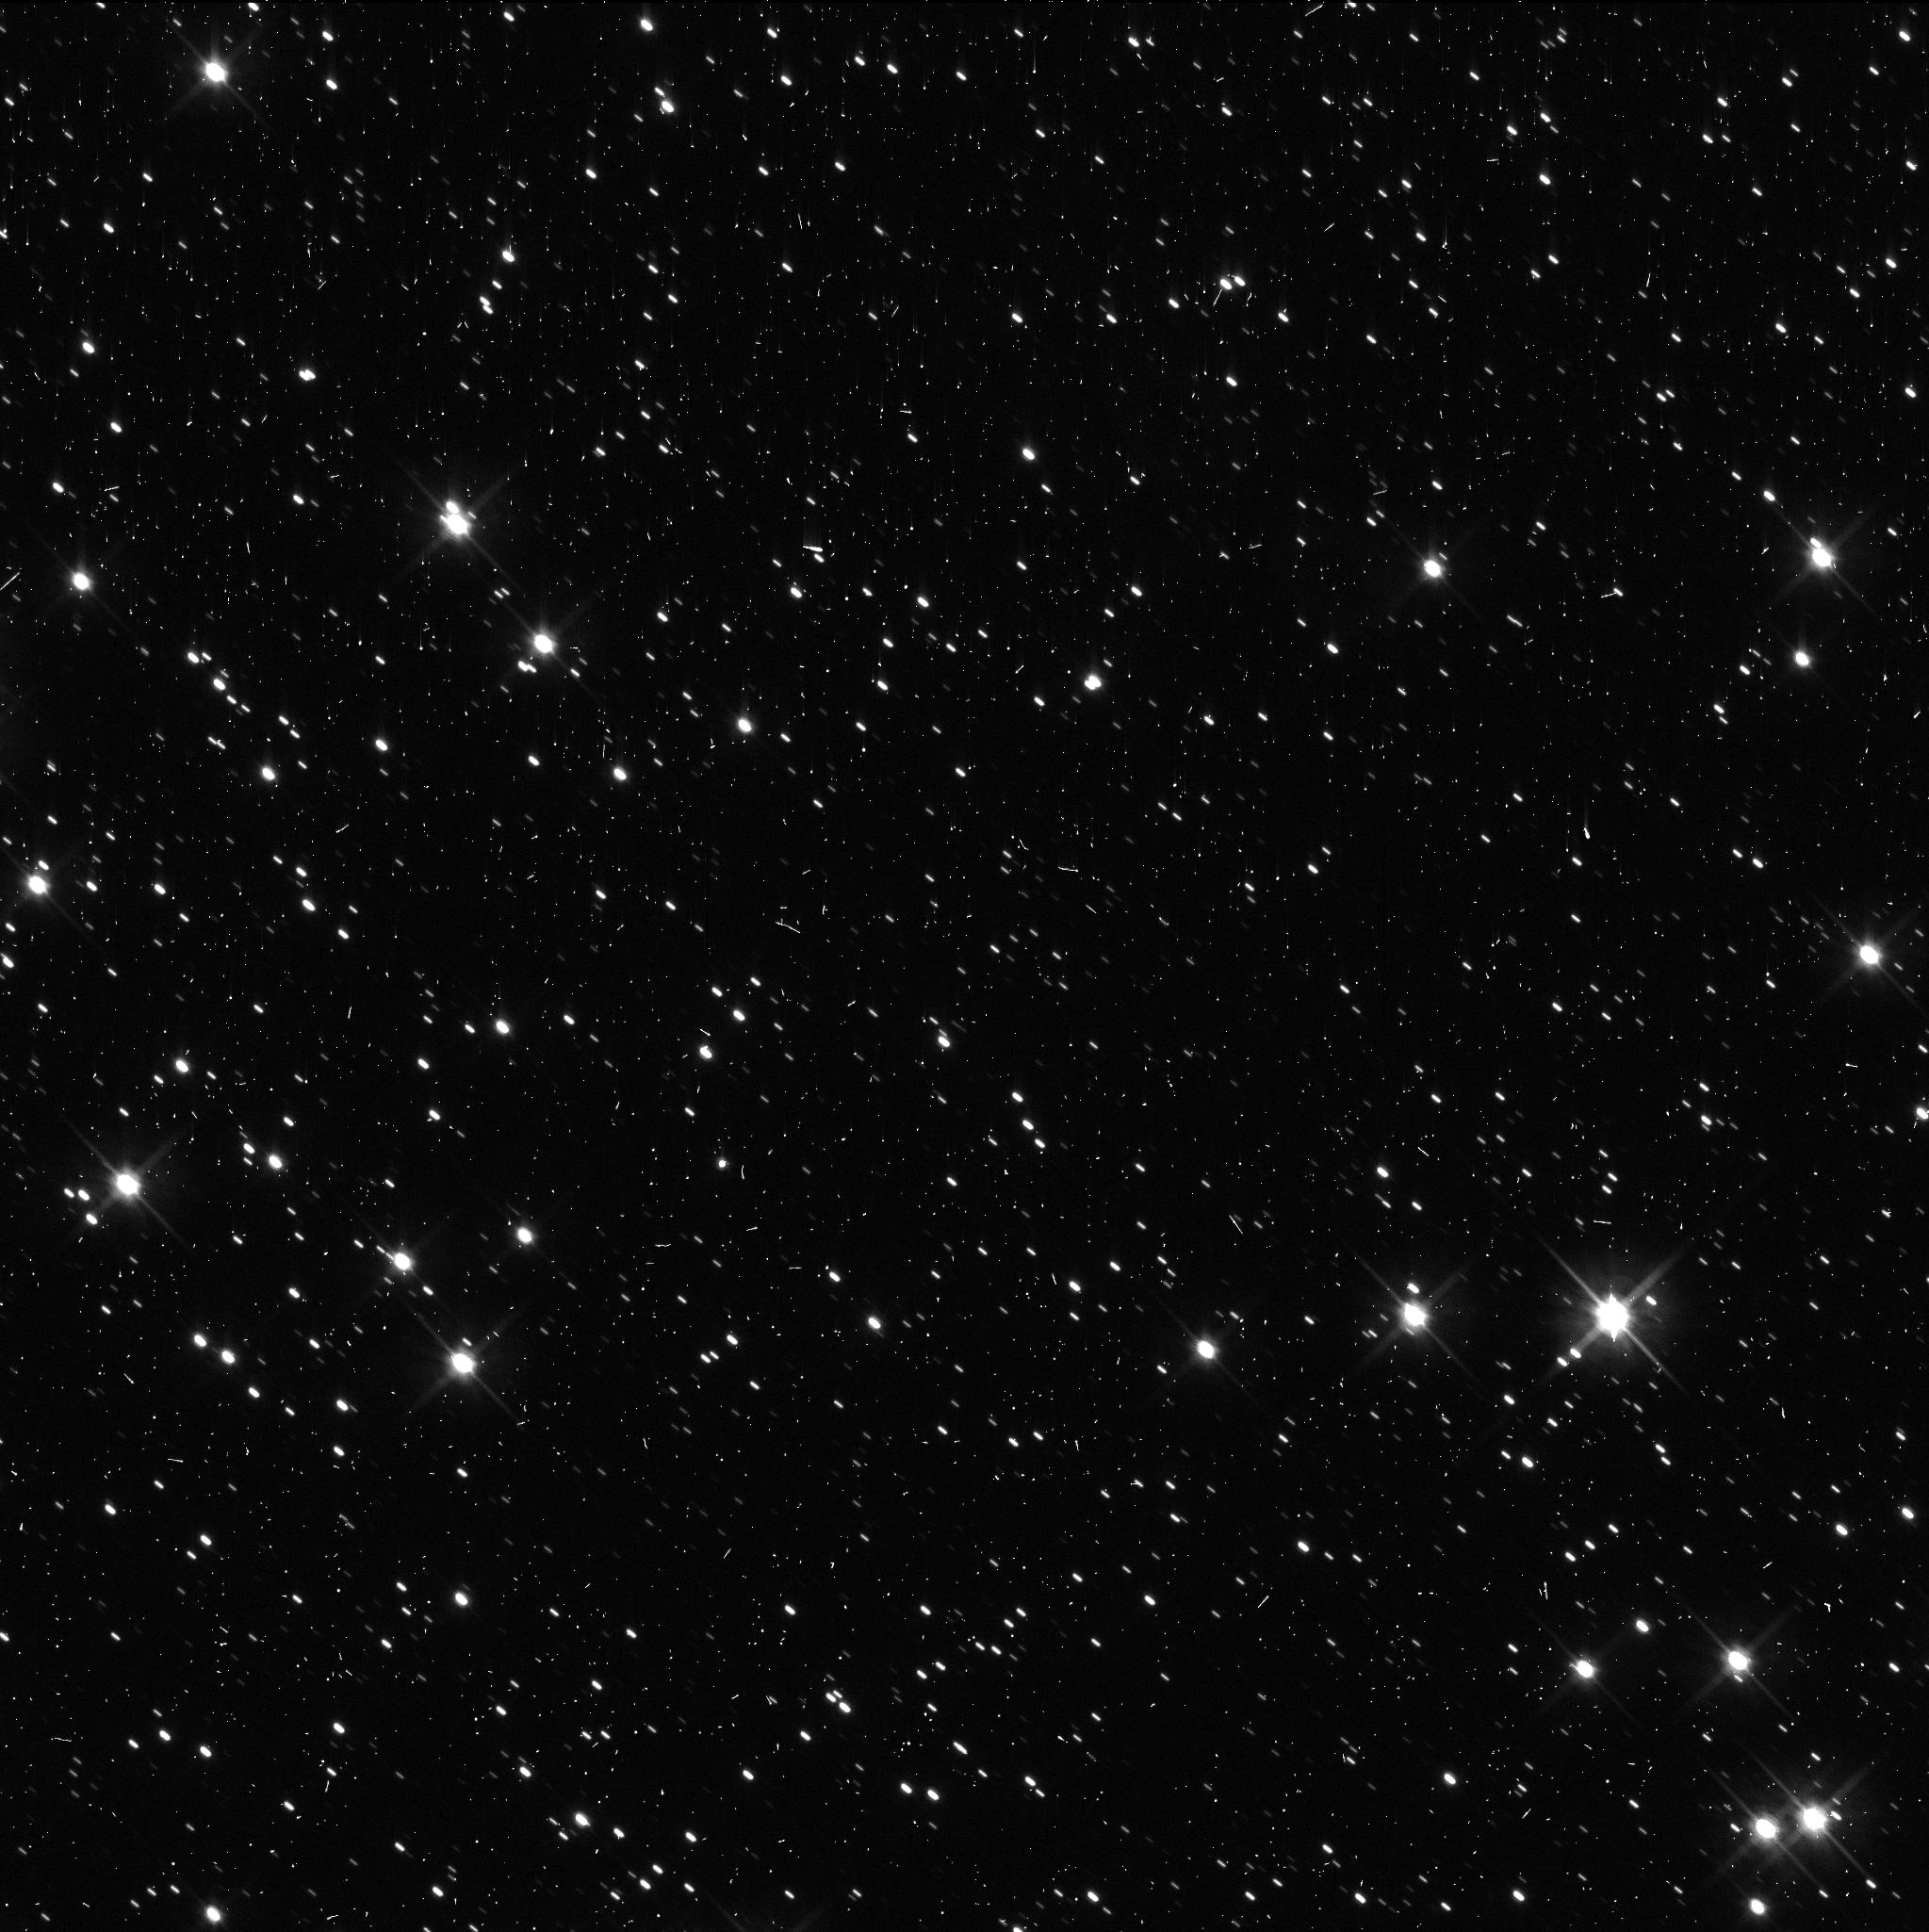
Target: QUAOAR
Instrument: WFC3/UVIS
Filter: F606W
Exposure: 6 min
Observation ID: iff603b2q

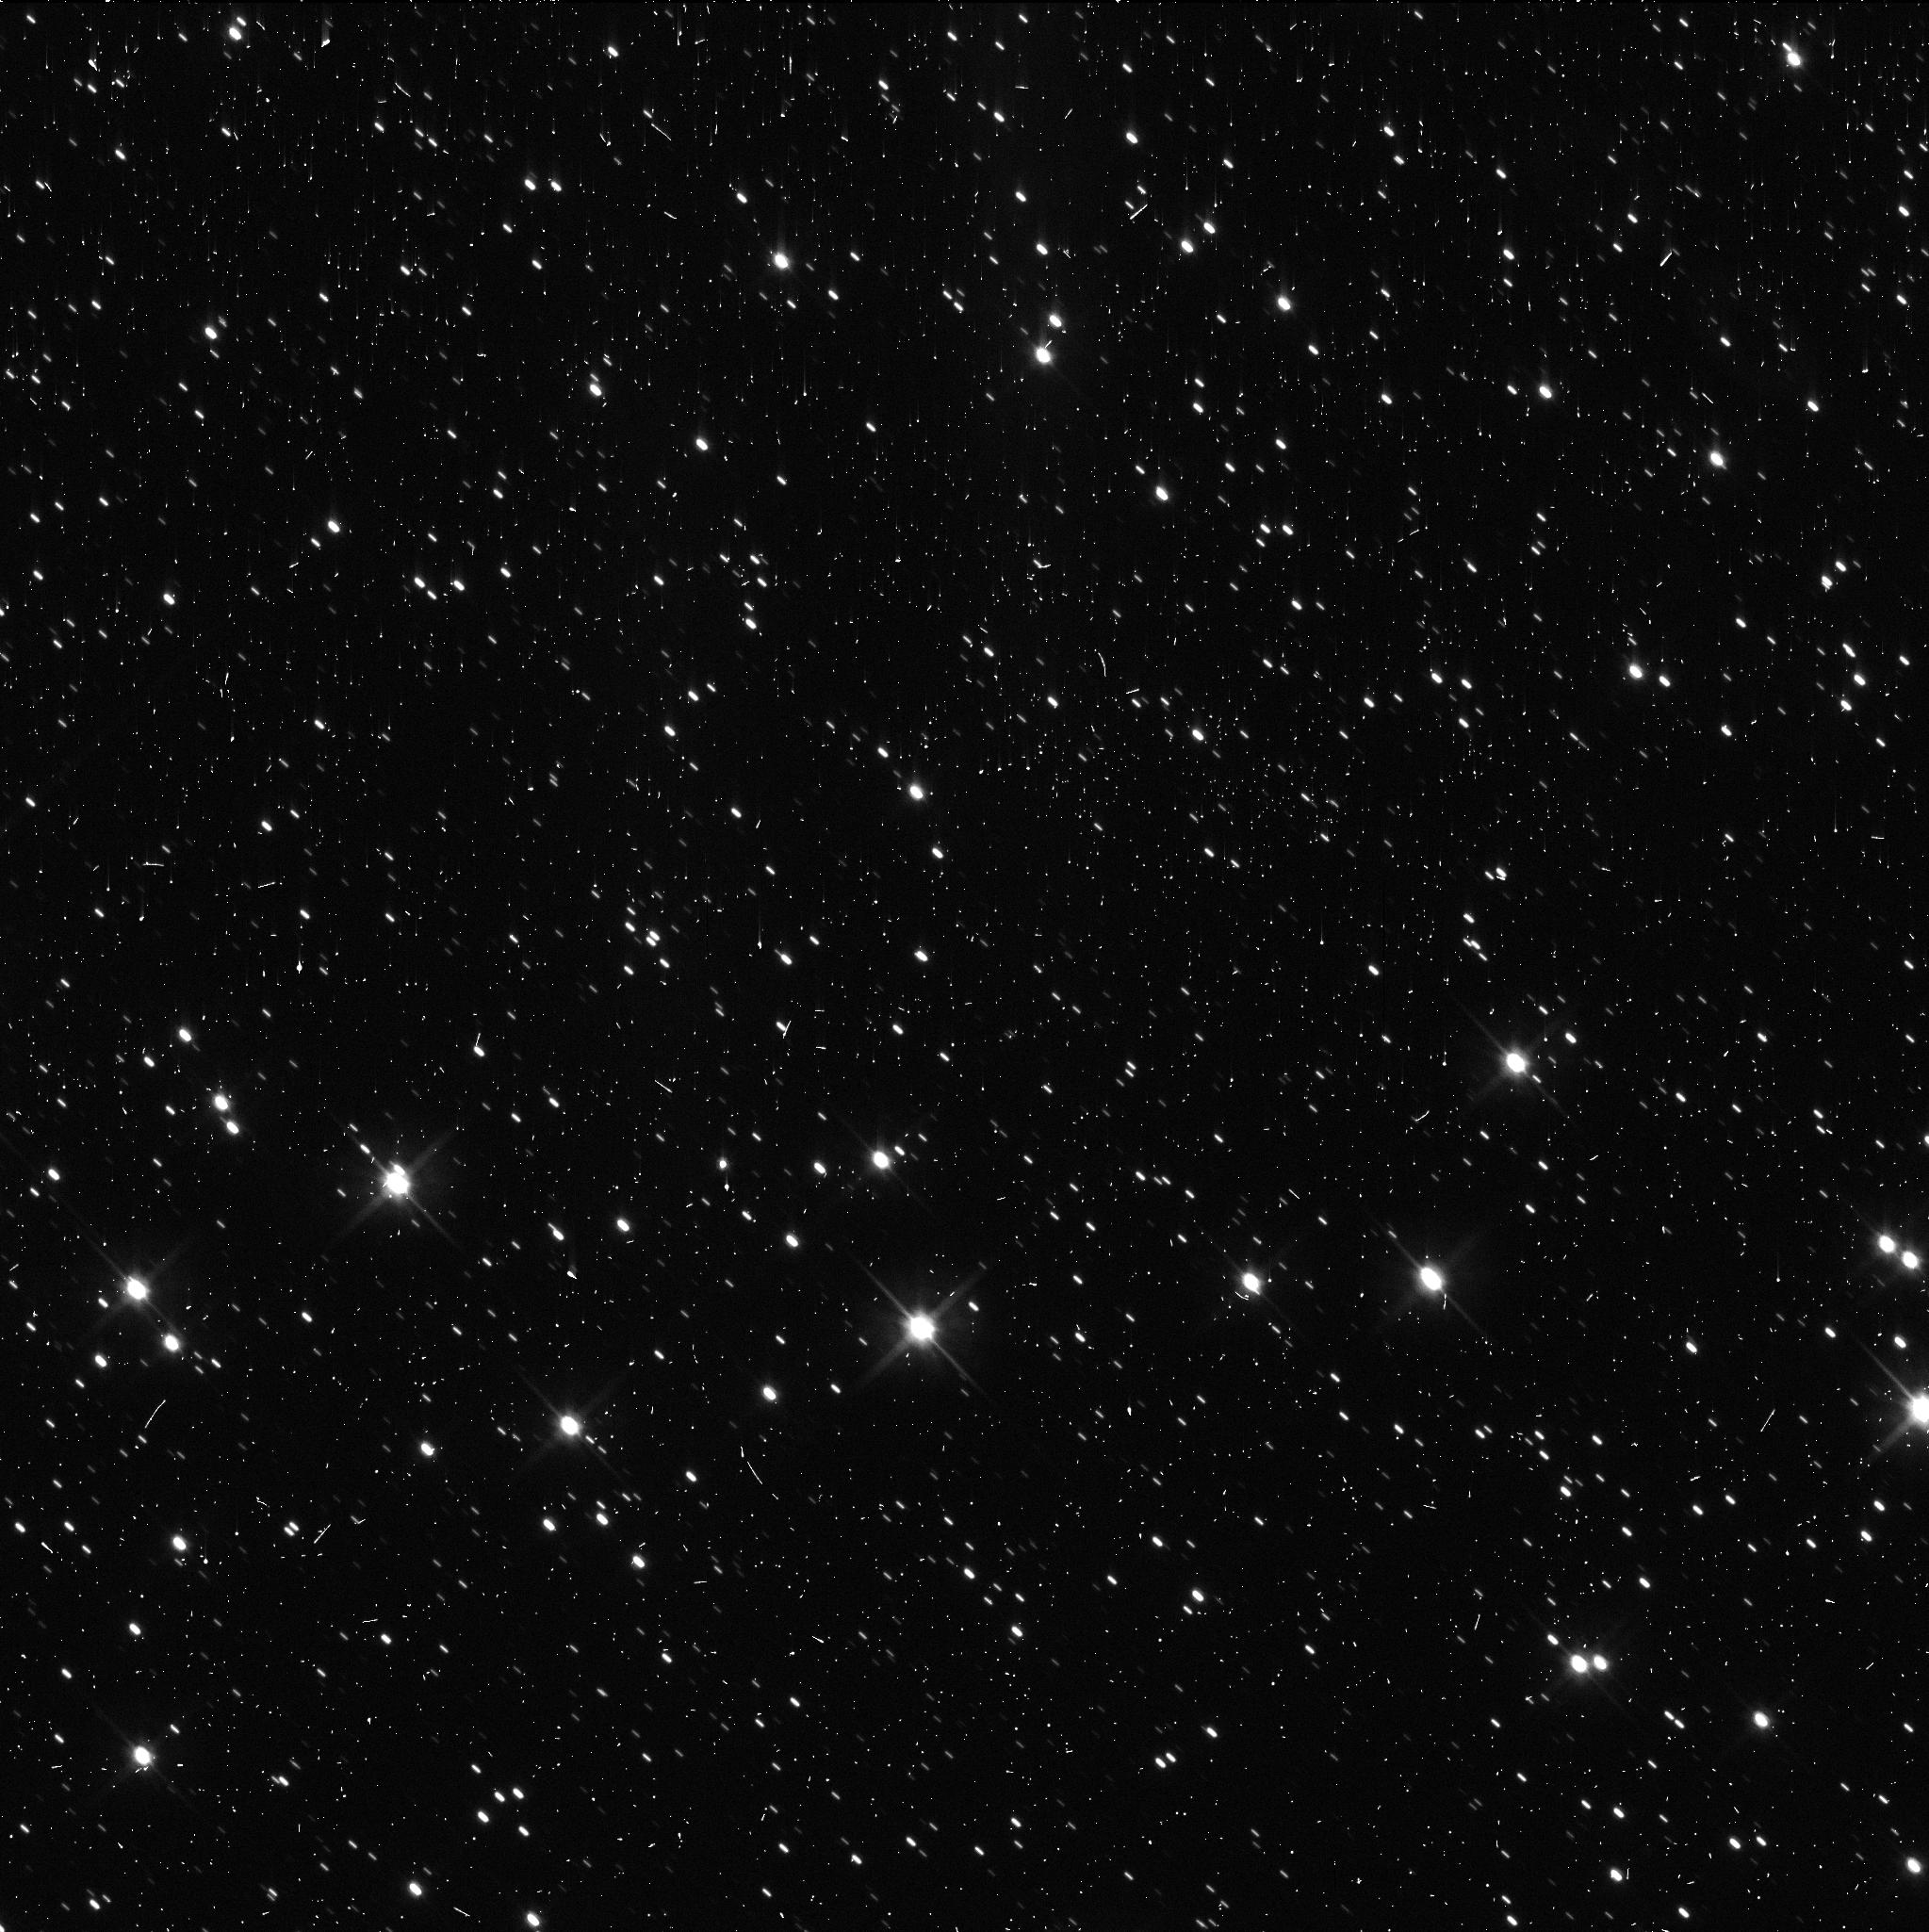
Target: QUAOAR
Instrument: WFC3/UVIS
Filter: F606W
Exposure: 6 min
Observation ID: iff606inq

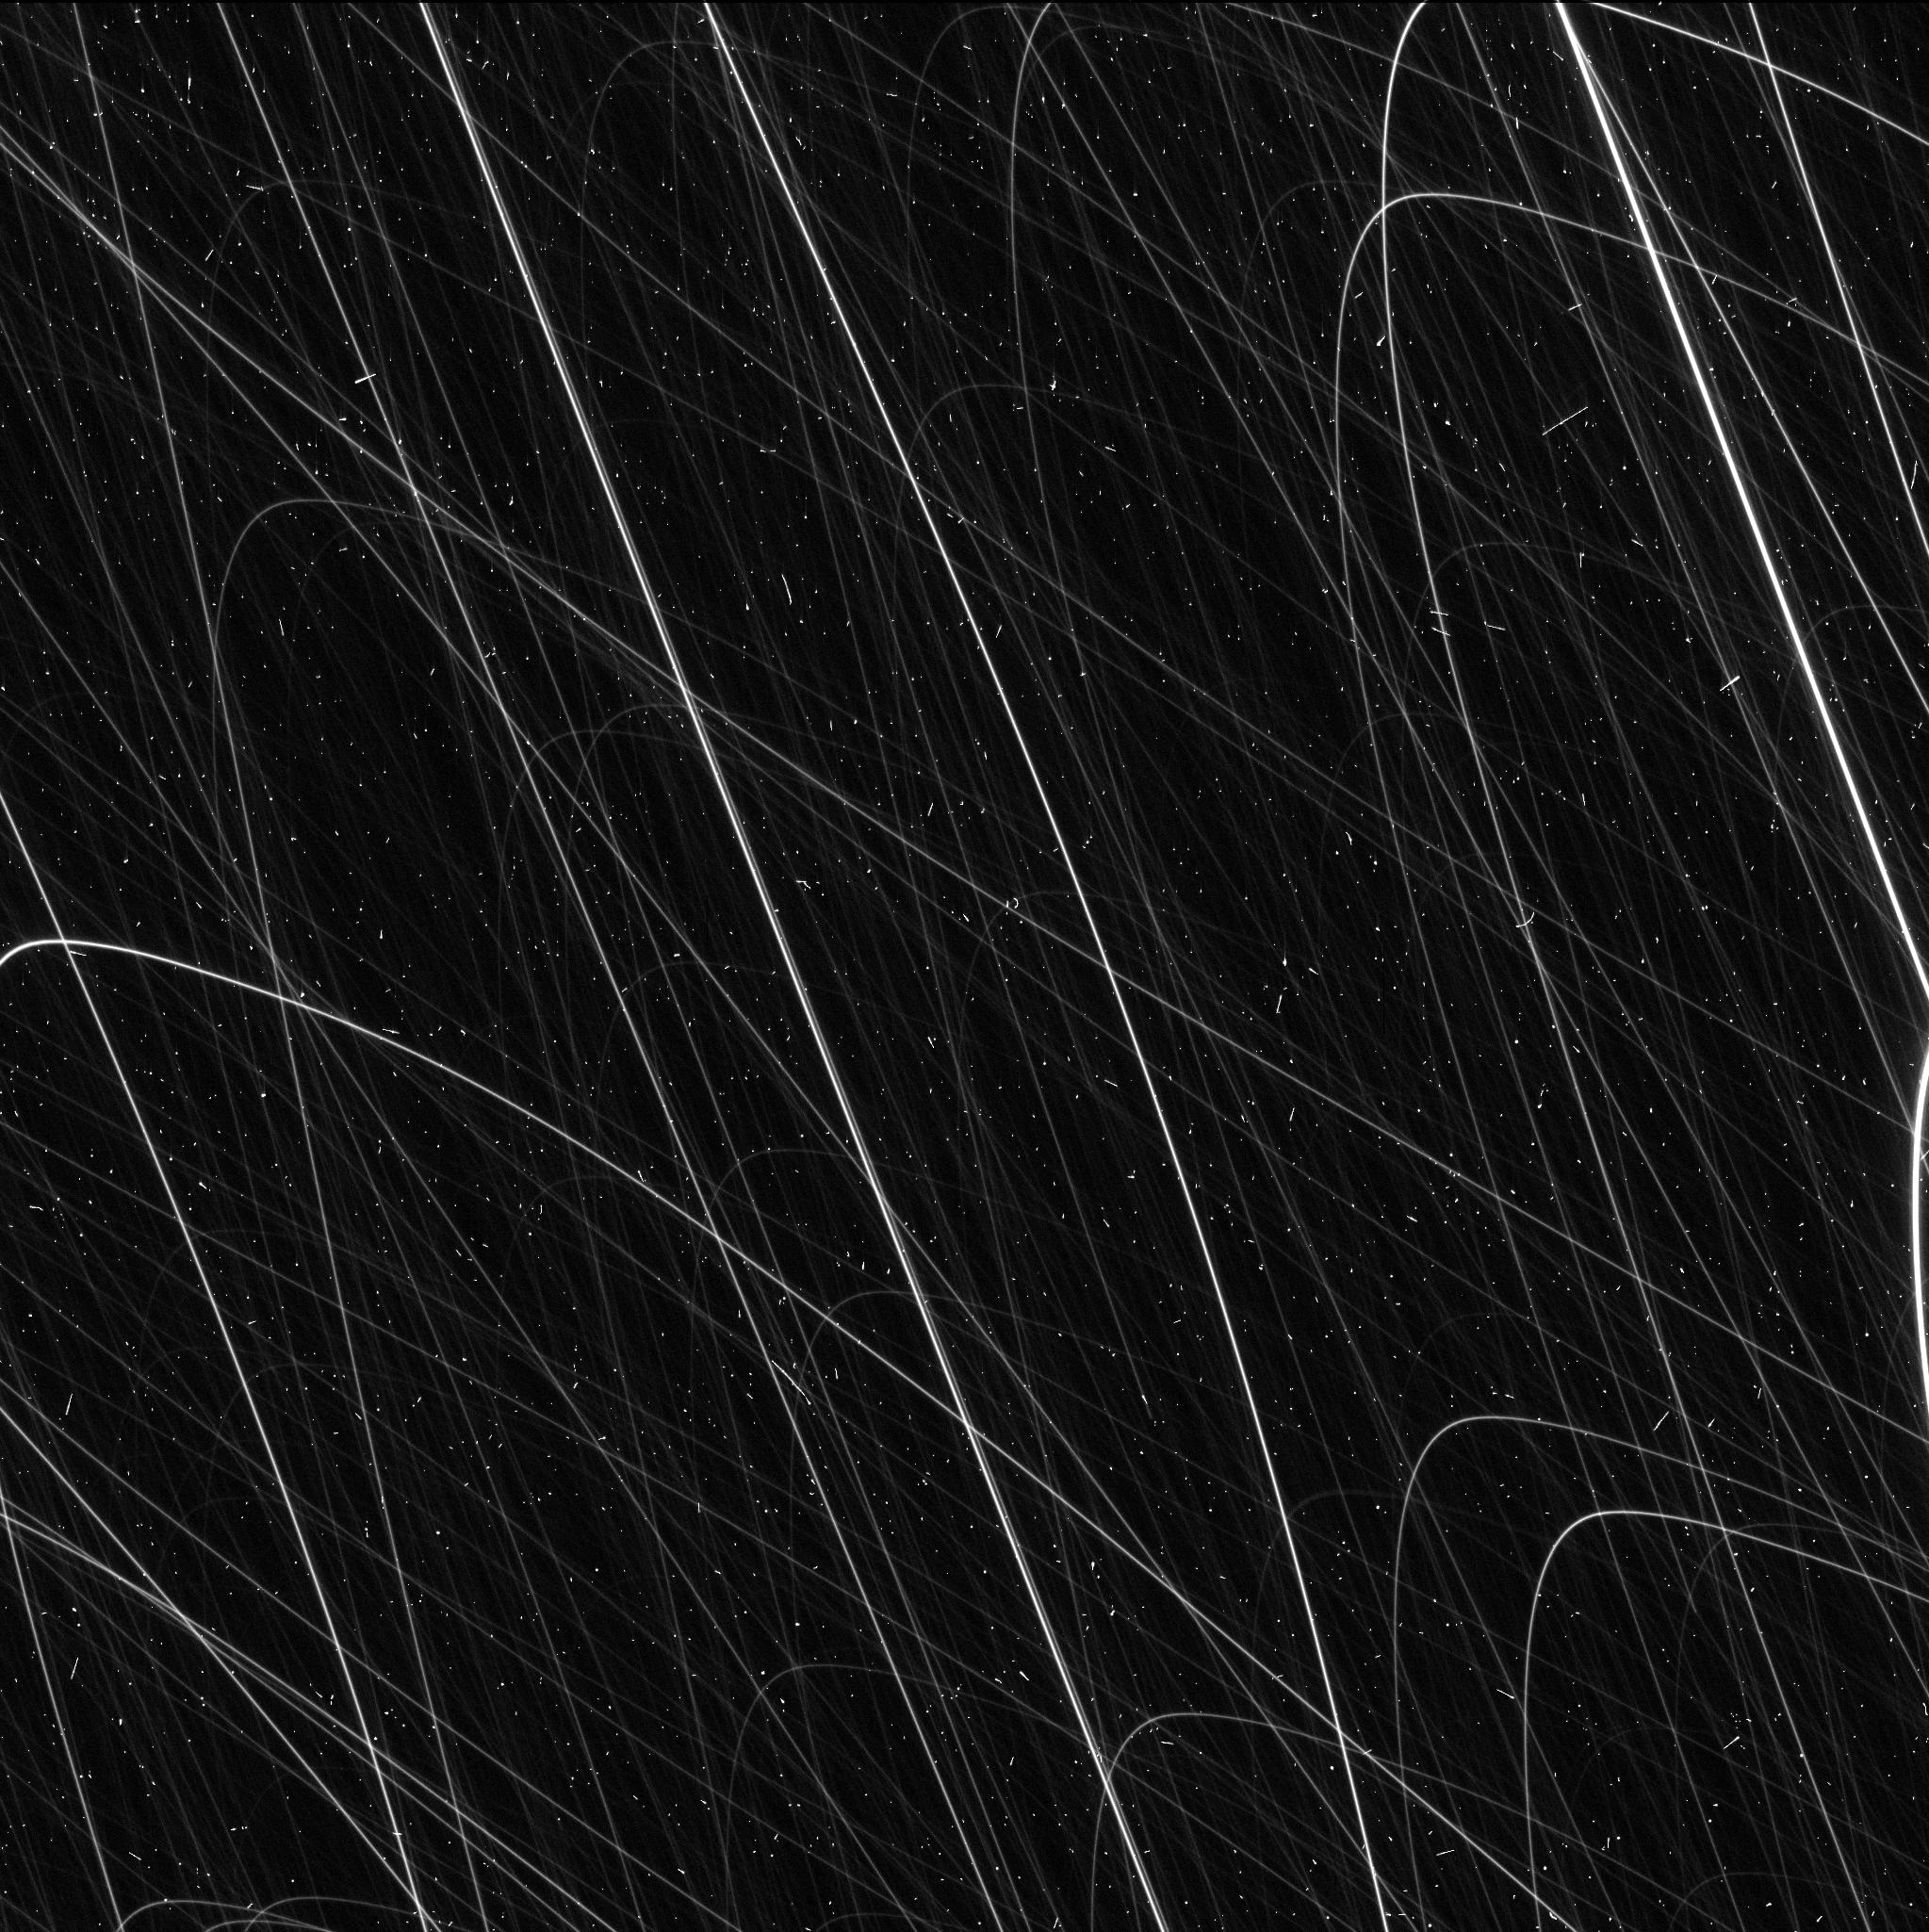
Target: QUAOAR
Instrument: WFC3/UVIS
Filter: F606W
Exposure: 6 min
Observation ID: iff607pnq

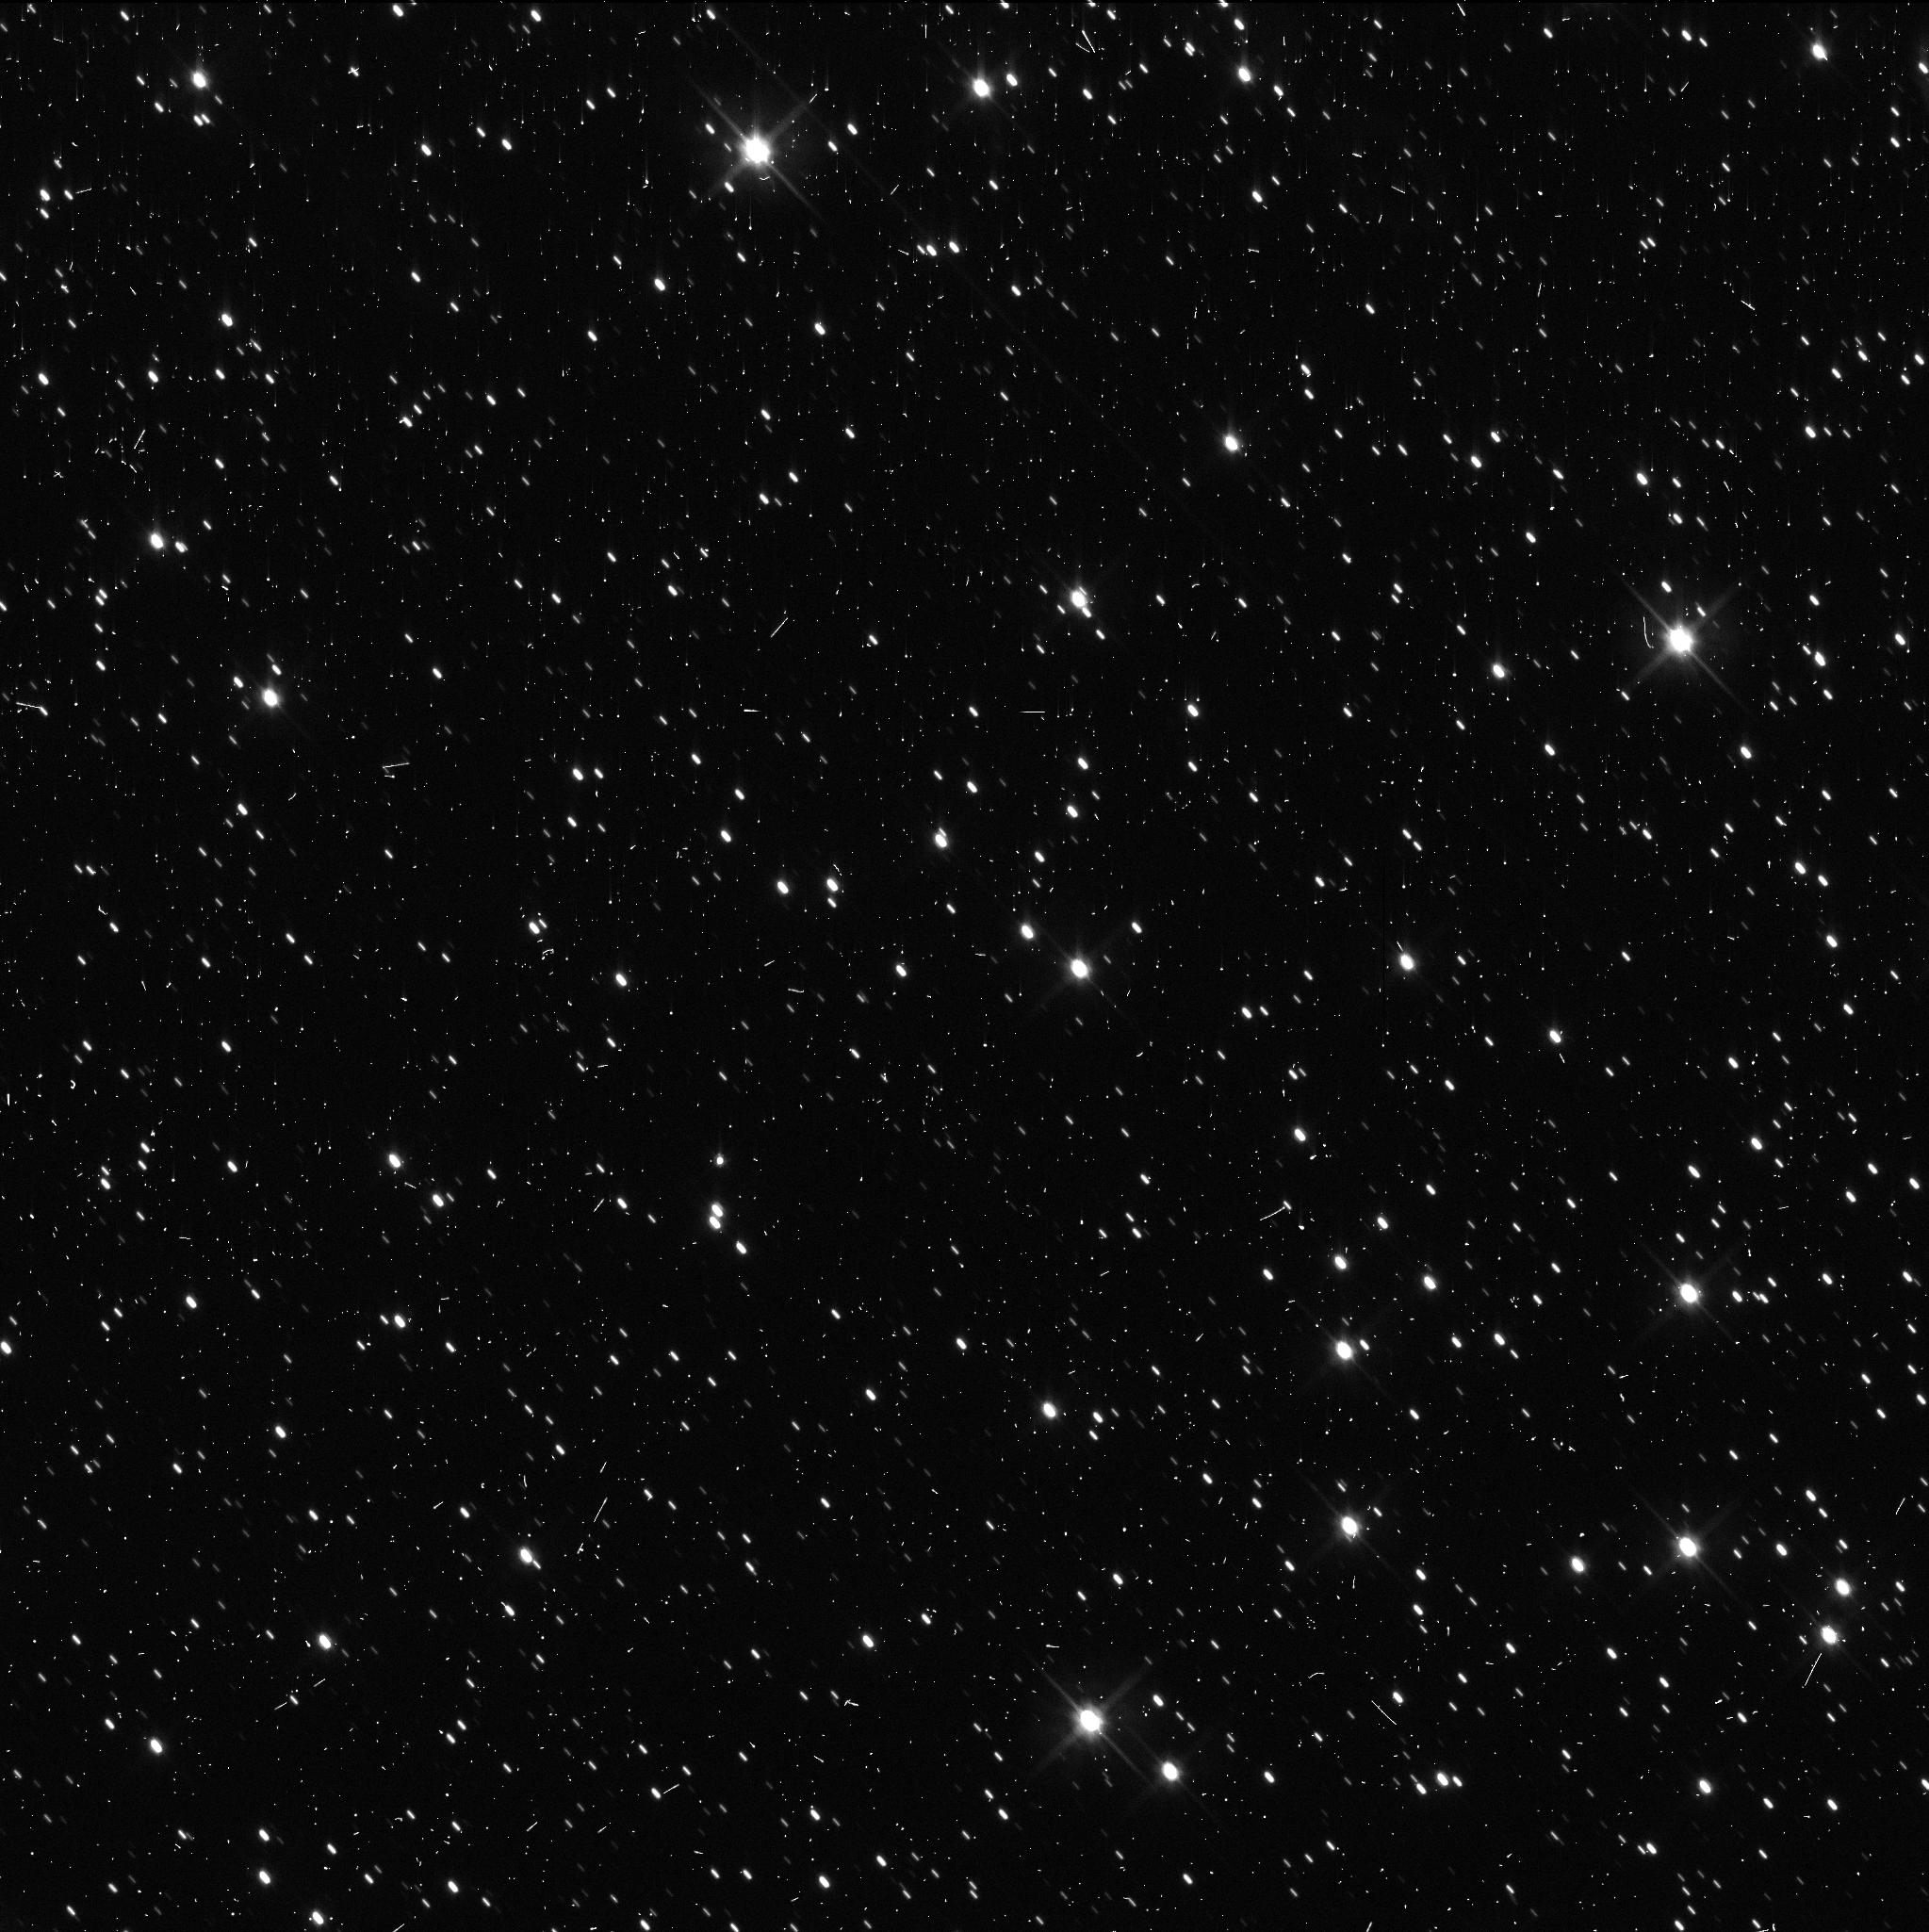
Target: QUAOAR
Instrument: WFC3/UVIS
Filter: F606W
Exposure: 6 min
Observation ID: iff602p4q

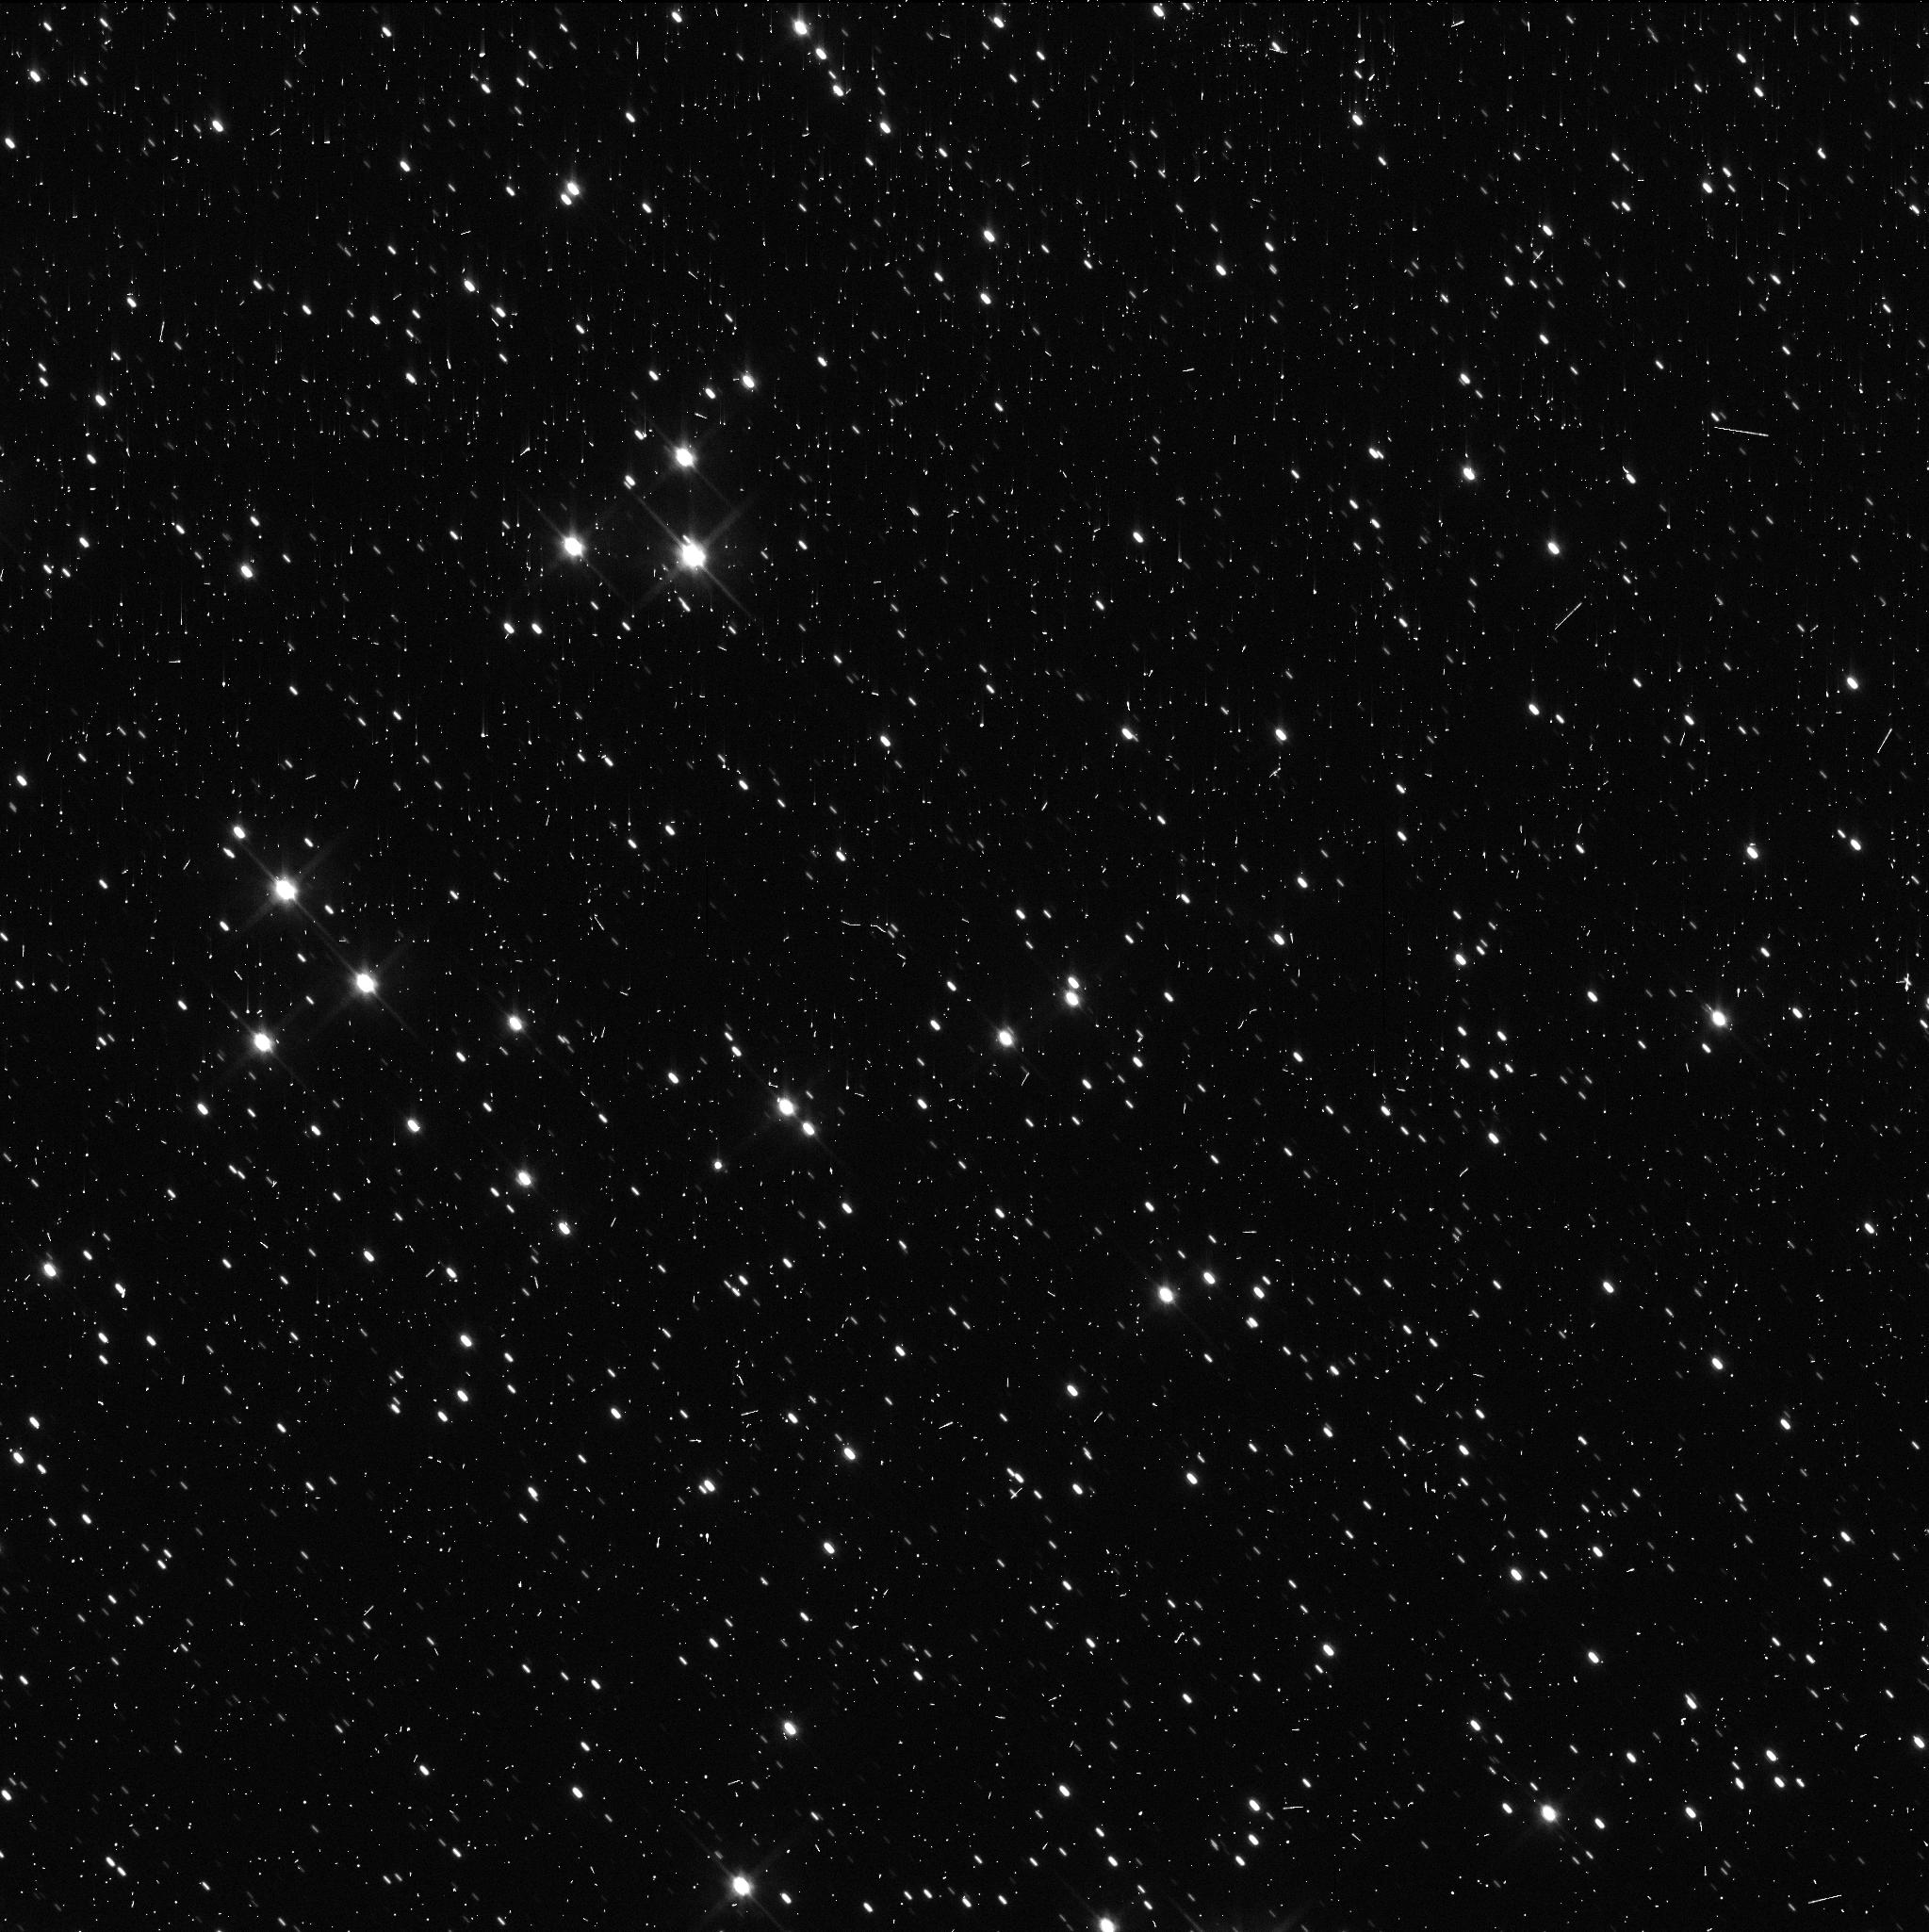
Target: QUAOAR
Instrument: WFC3/UVIS
Filter: F606W
Exposure: 6 min
Observation ID: iff604ilq

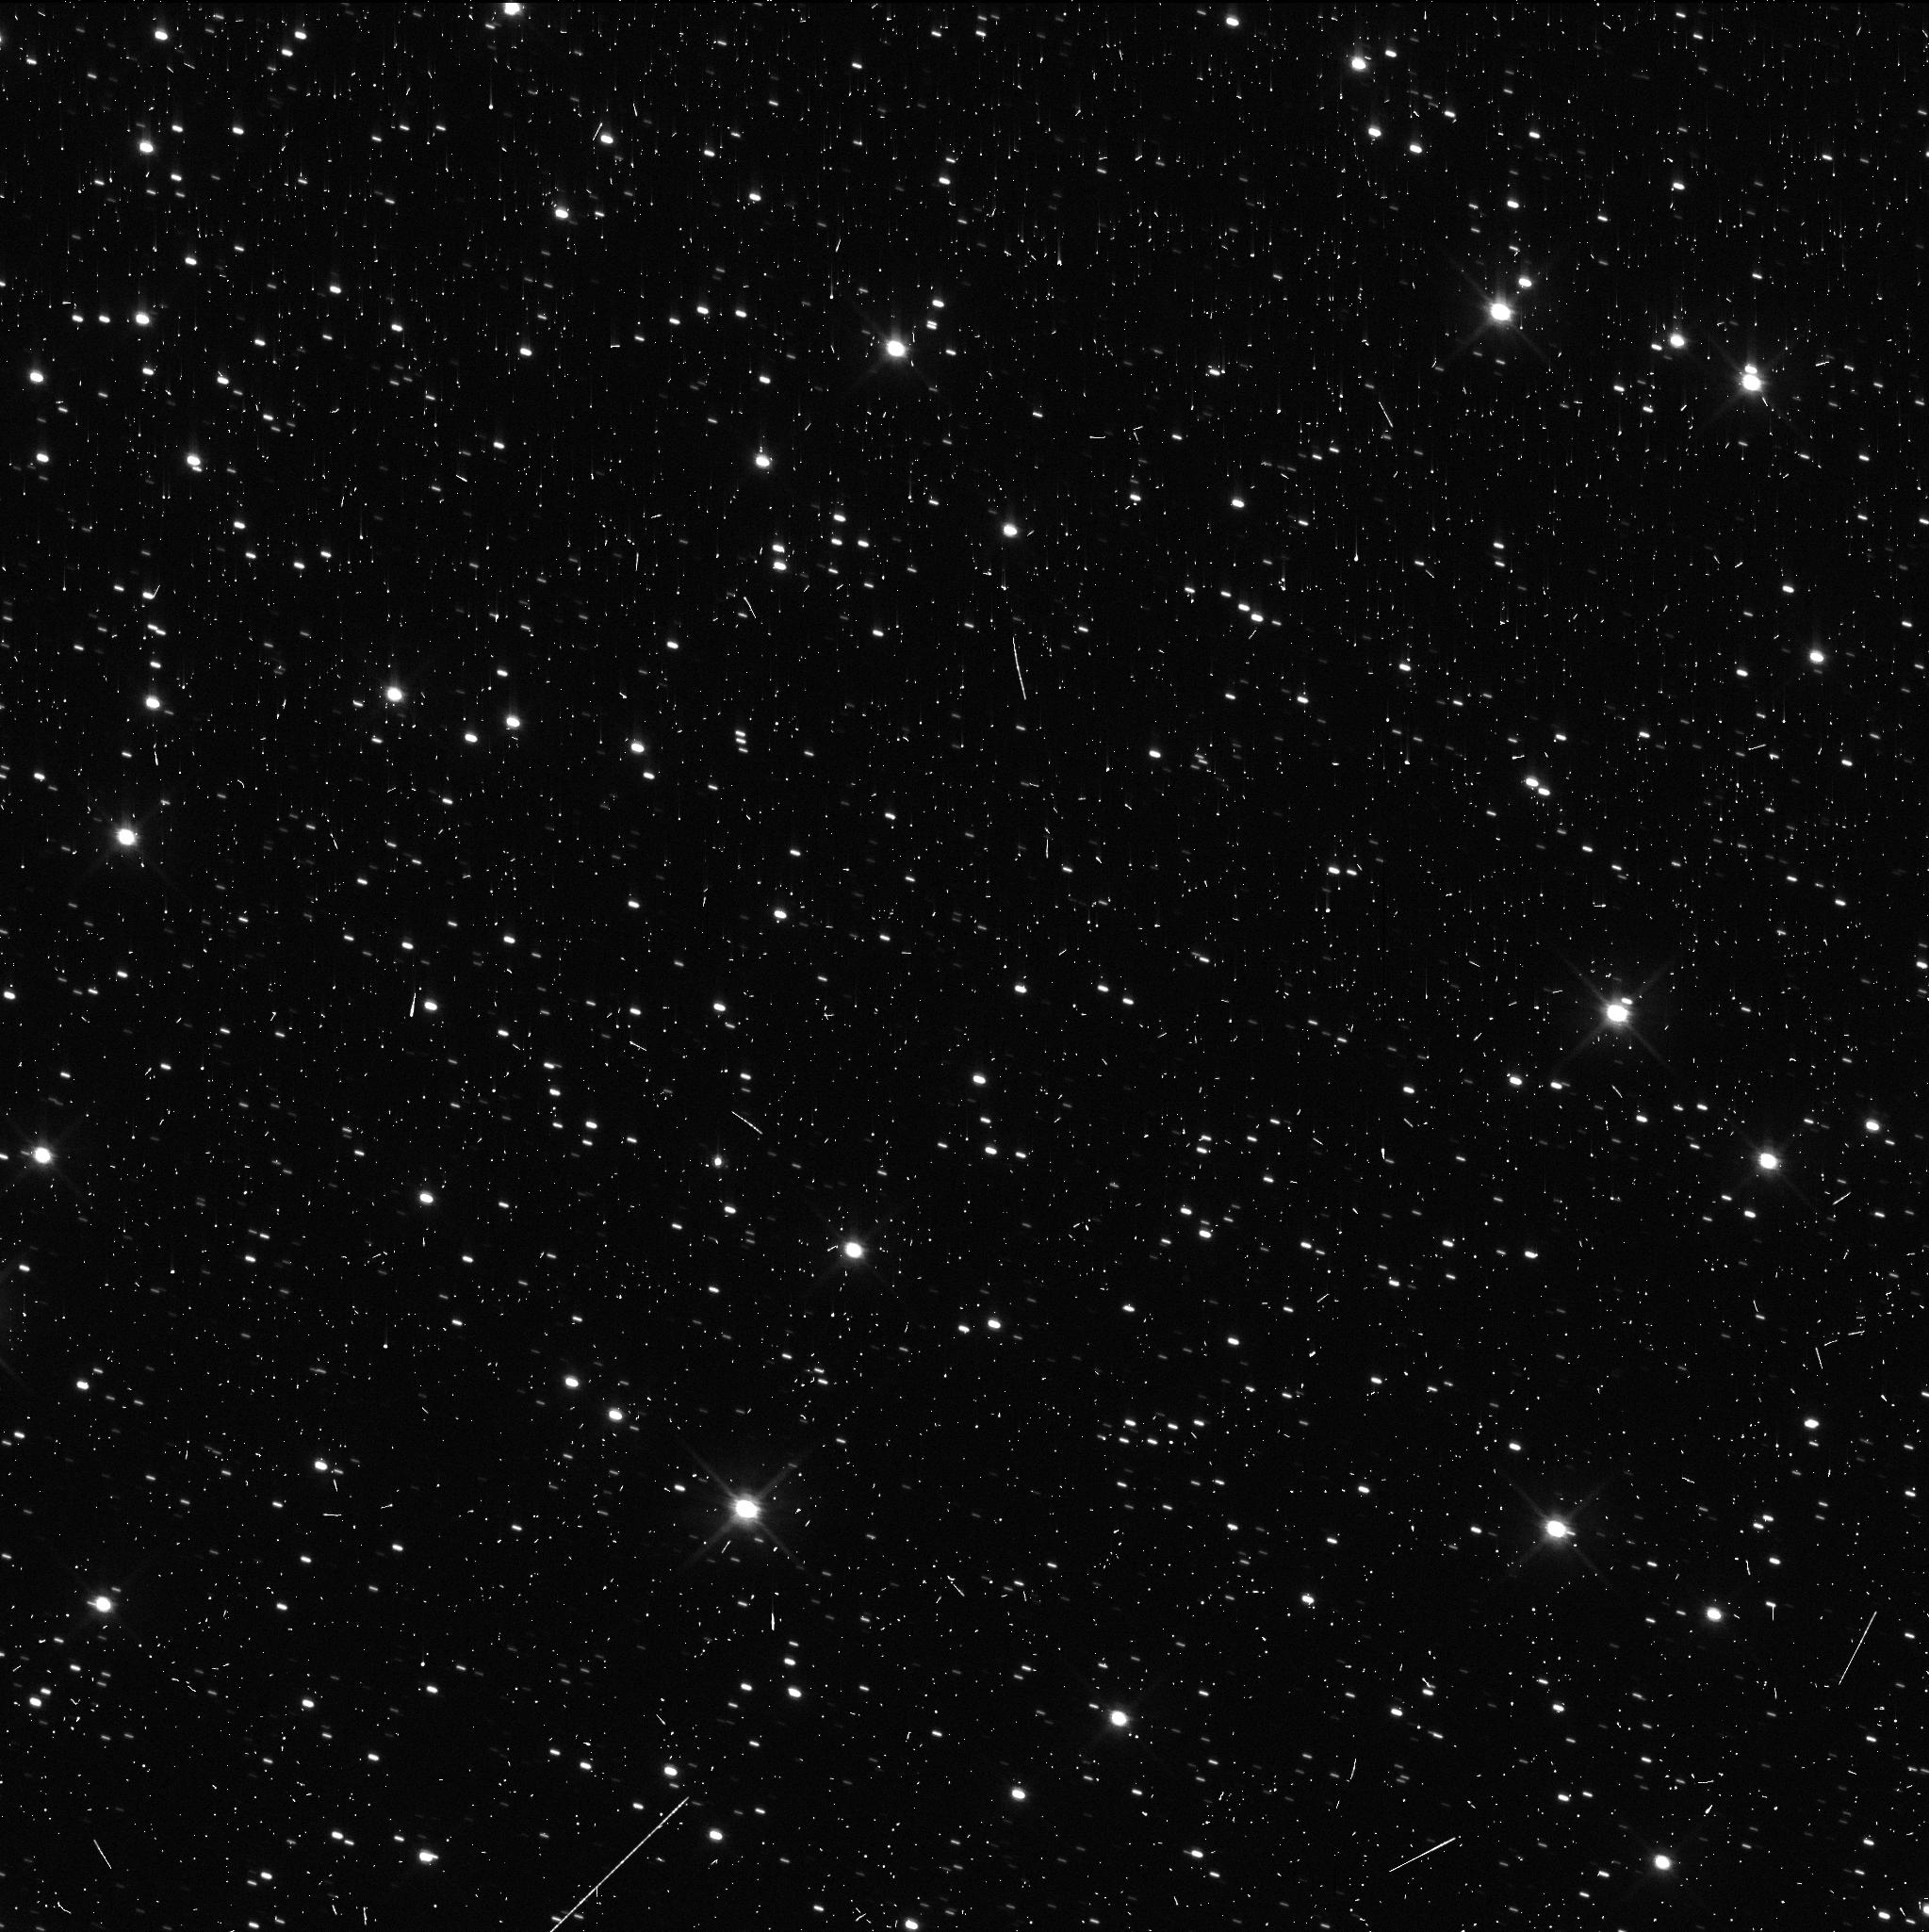
Target: QUAOAR
Instrument: WFC3/UVIS
Filter: F606W
Exposure: 6 min
Observation ID: iff605bkq

Weywots rotational light-curve: searching for hints about the origin of small satellites in the trans-Neptunian region (PI: Fernandez-Valenzuela, Estela)

This is a proposal to obtain the rotational light-curve of Weywot, the satellite of the TNO dwarf planet (50000) Quaoar. The study of trans-Neptunian binary and multiple systems provides valuable information about the formation and evolution of the icy bodies found beyond the orbit of Neptune. This, in turn, reveals the dynamical history of the outer solar system and the formation of planetary building blocks. The Quaoar-Weywot system is especially interesting because recent stellar occultation data shows a much larger satellite than expected and a significant difference in albedos between the primary and the secondary. The goal of this proposal is to obtain the rotational light-curve of Weywot. This will allow us to determine Weywot's rotation period and constrain the three-dimensional shape of the object by providing its rotational phase during two predicted stellar occultations by Weywot in July 2025. This is a unique opportunity not presented in the foreseeable future for any other TNO dwarf planet satellite. The combination of these data will provide important constraints for the formation scenario of Weywot and will inform about the formation mechanisms of similar systems.